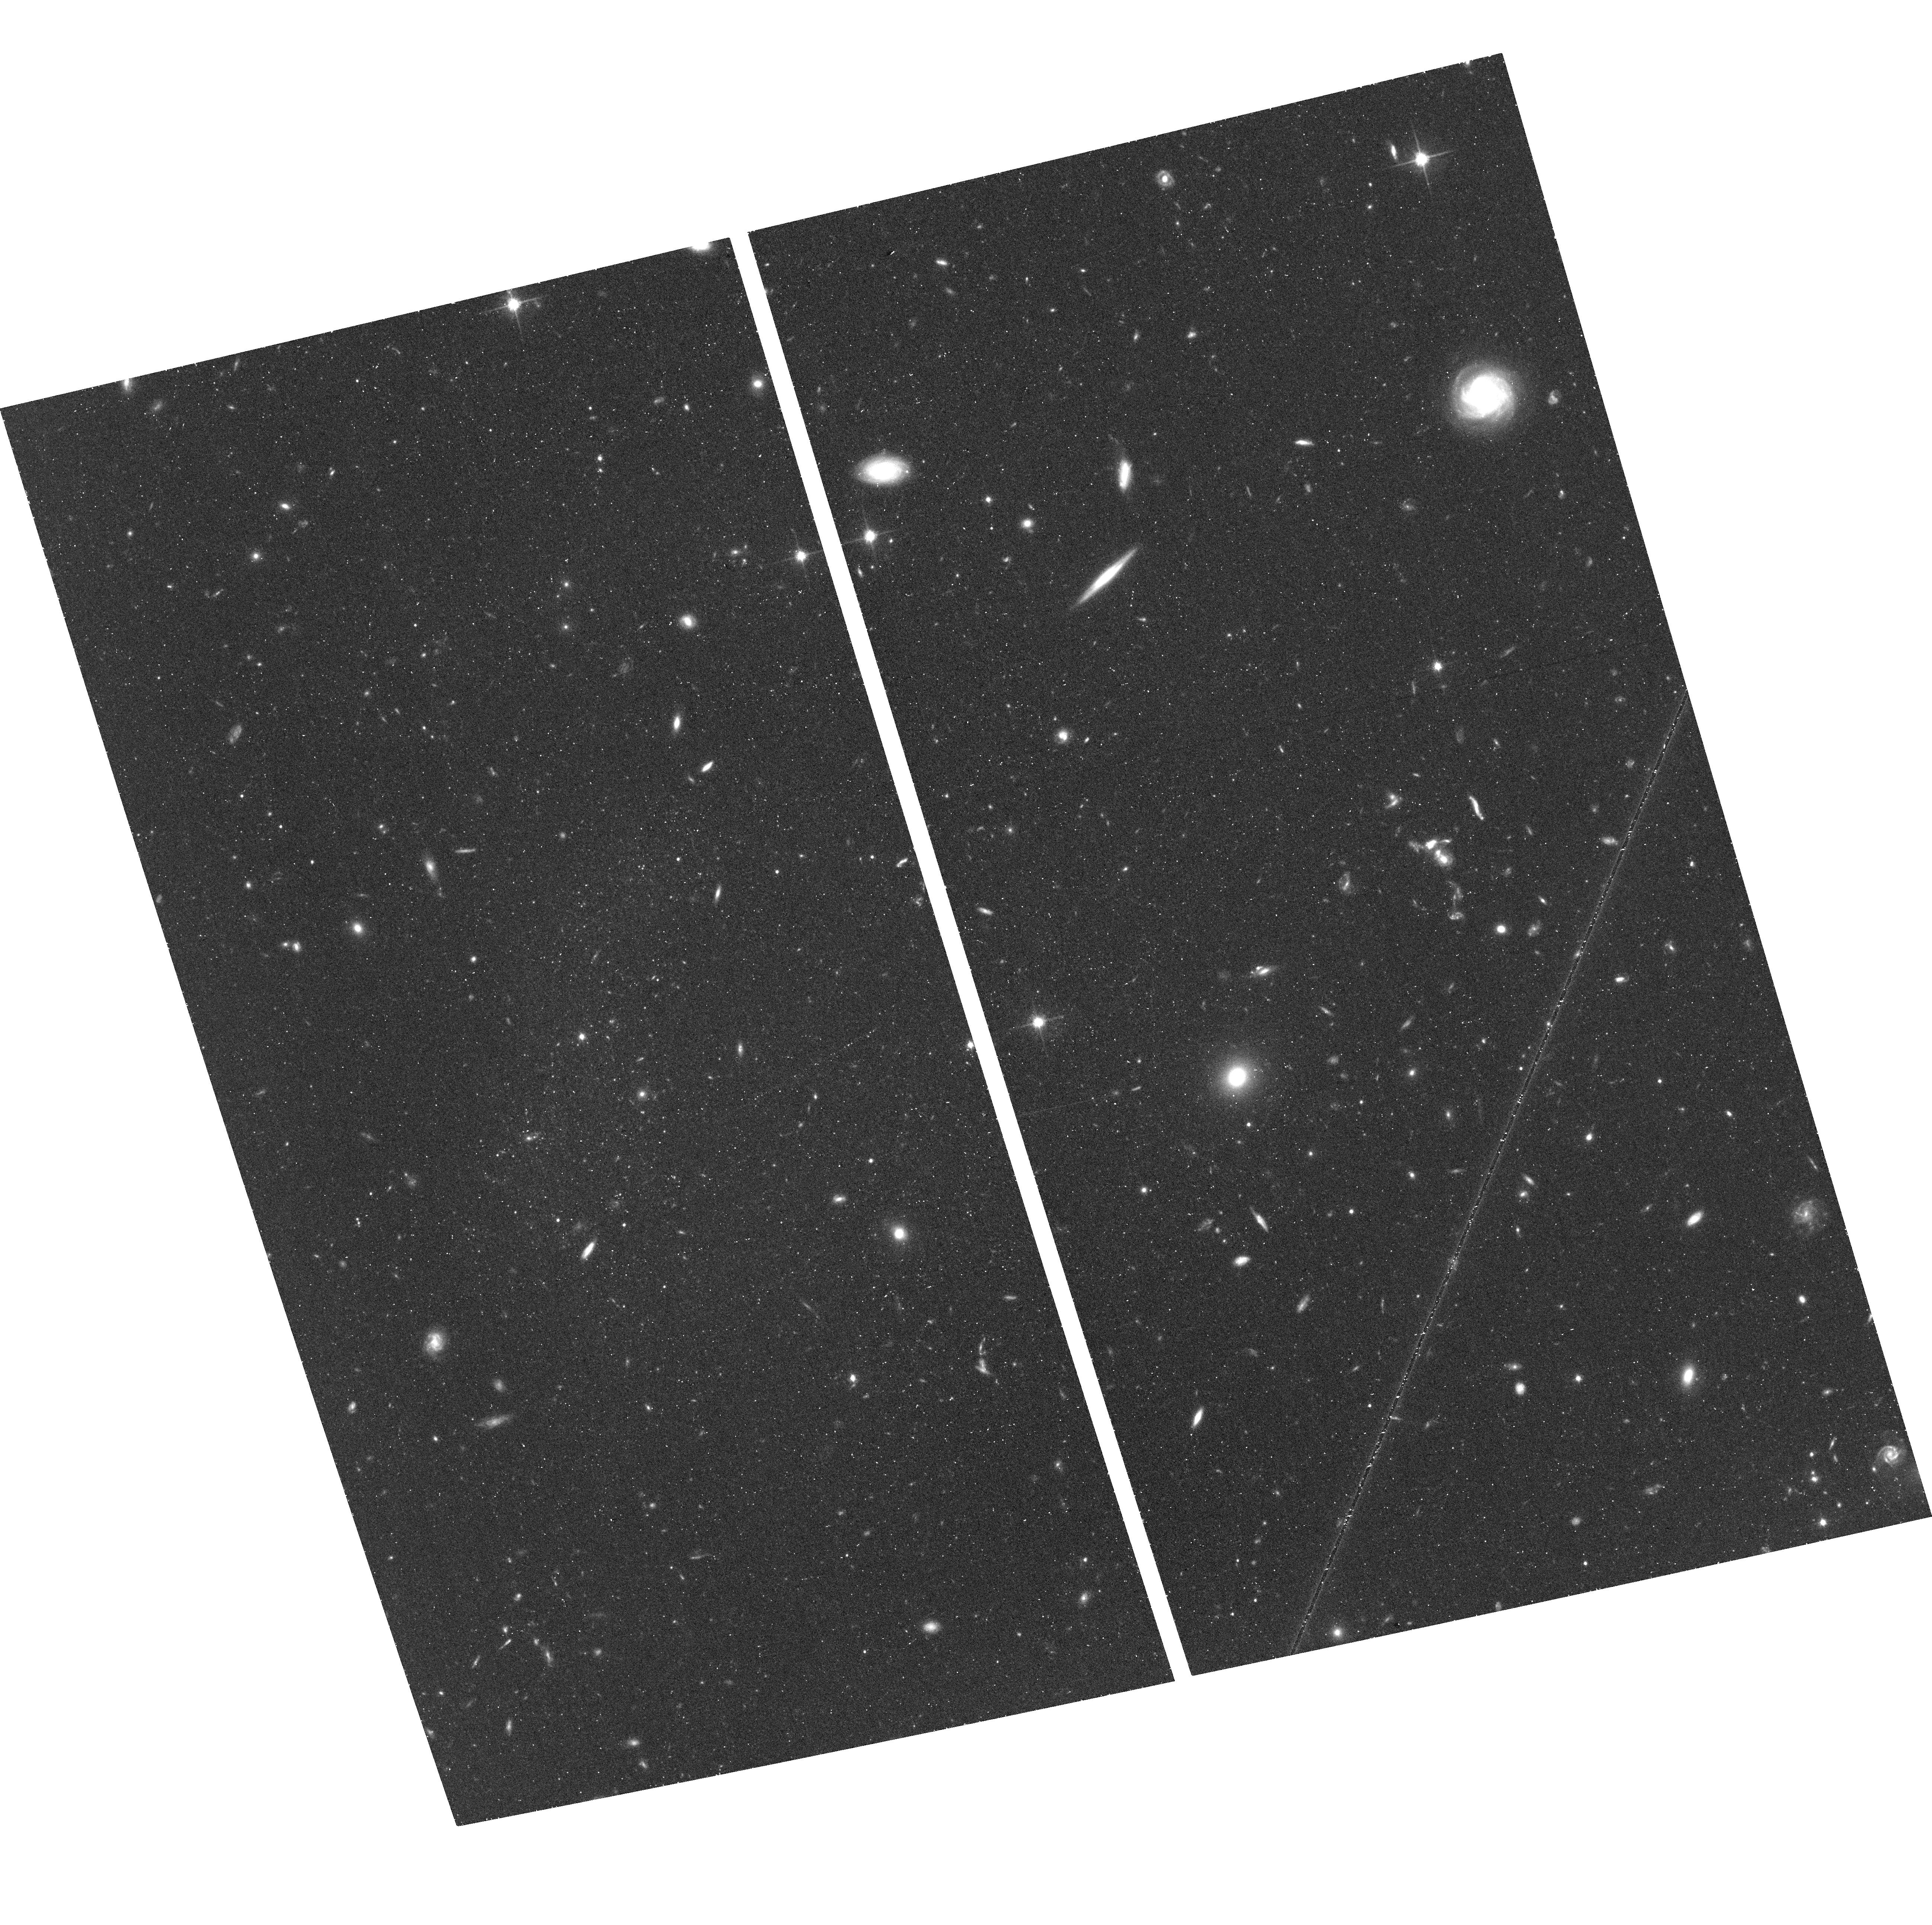
Target: AGC-229385
Instrument: ACS/WFC
Filter: F814W
Exposure: 44 min
Observation ID: hst_14108_01_acs_wfc_f814w_jcxs01

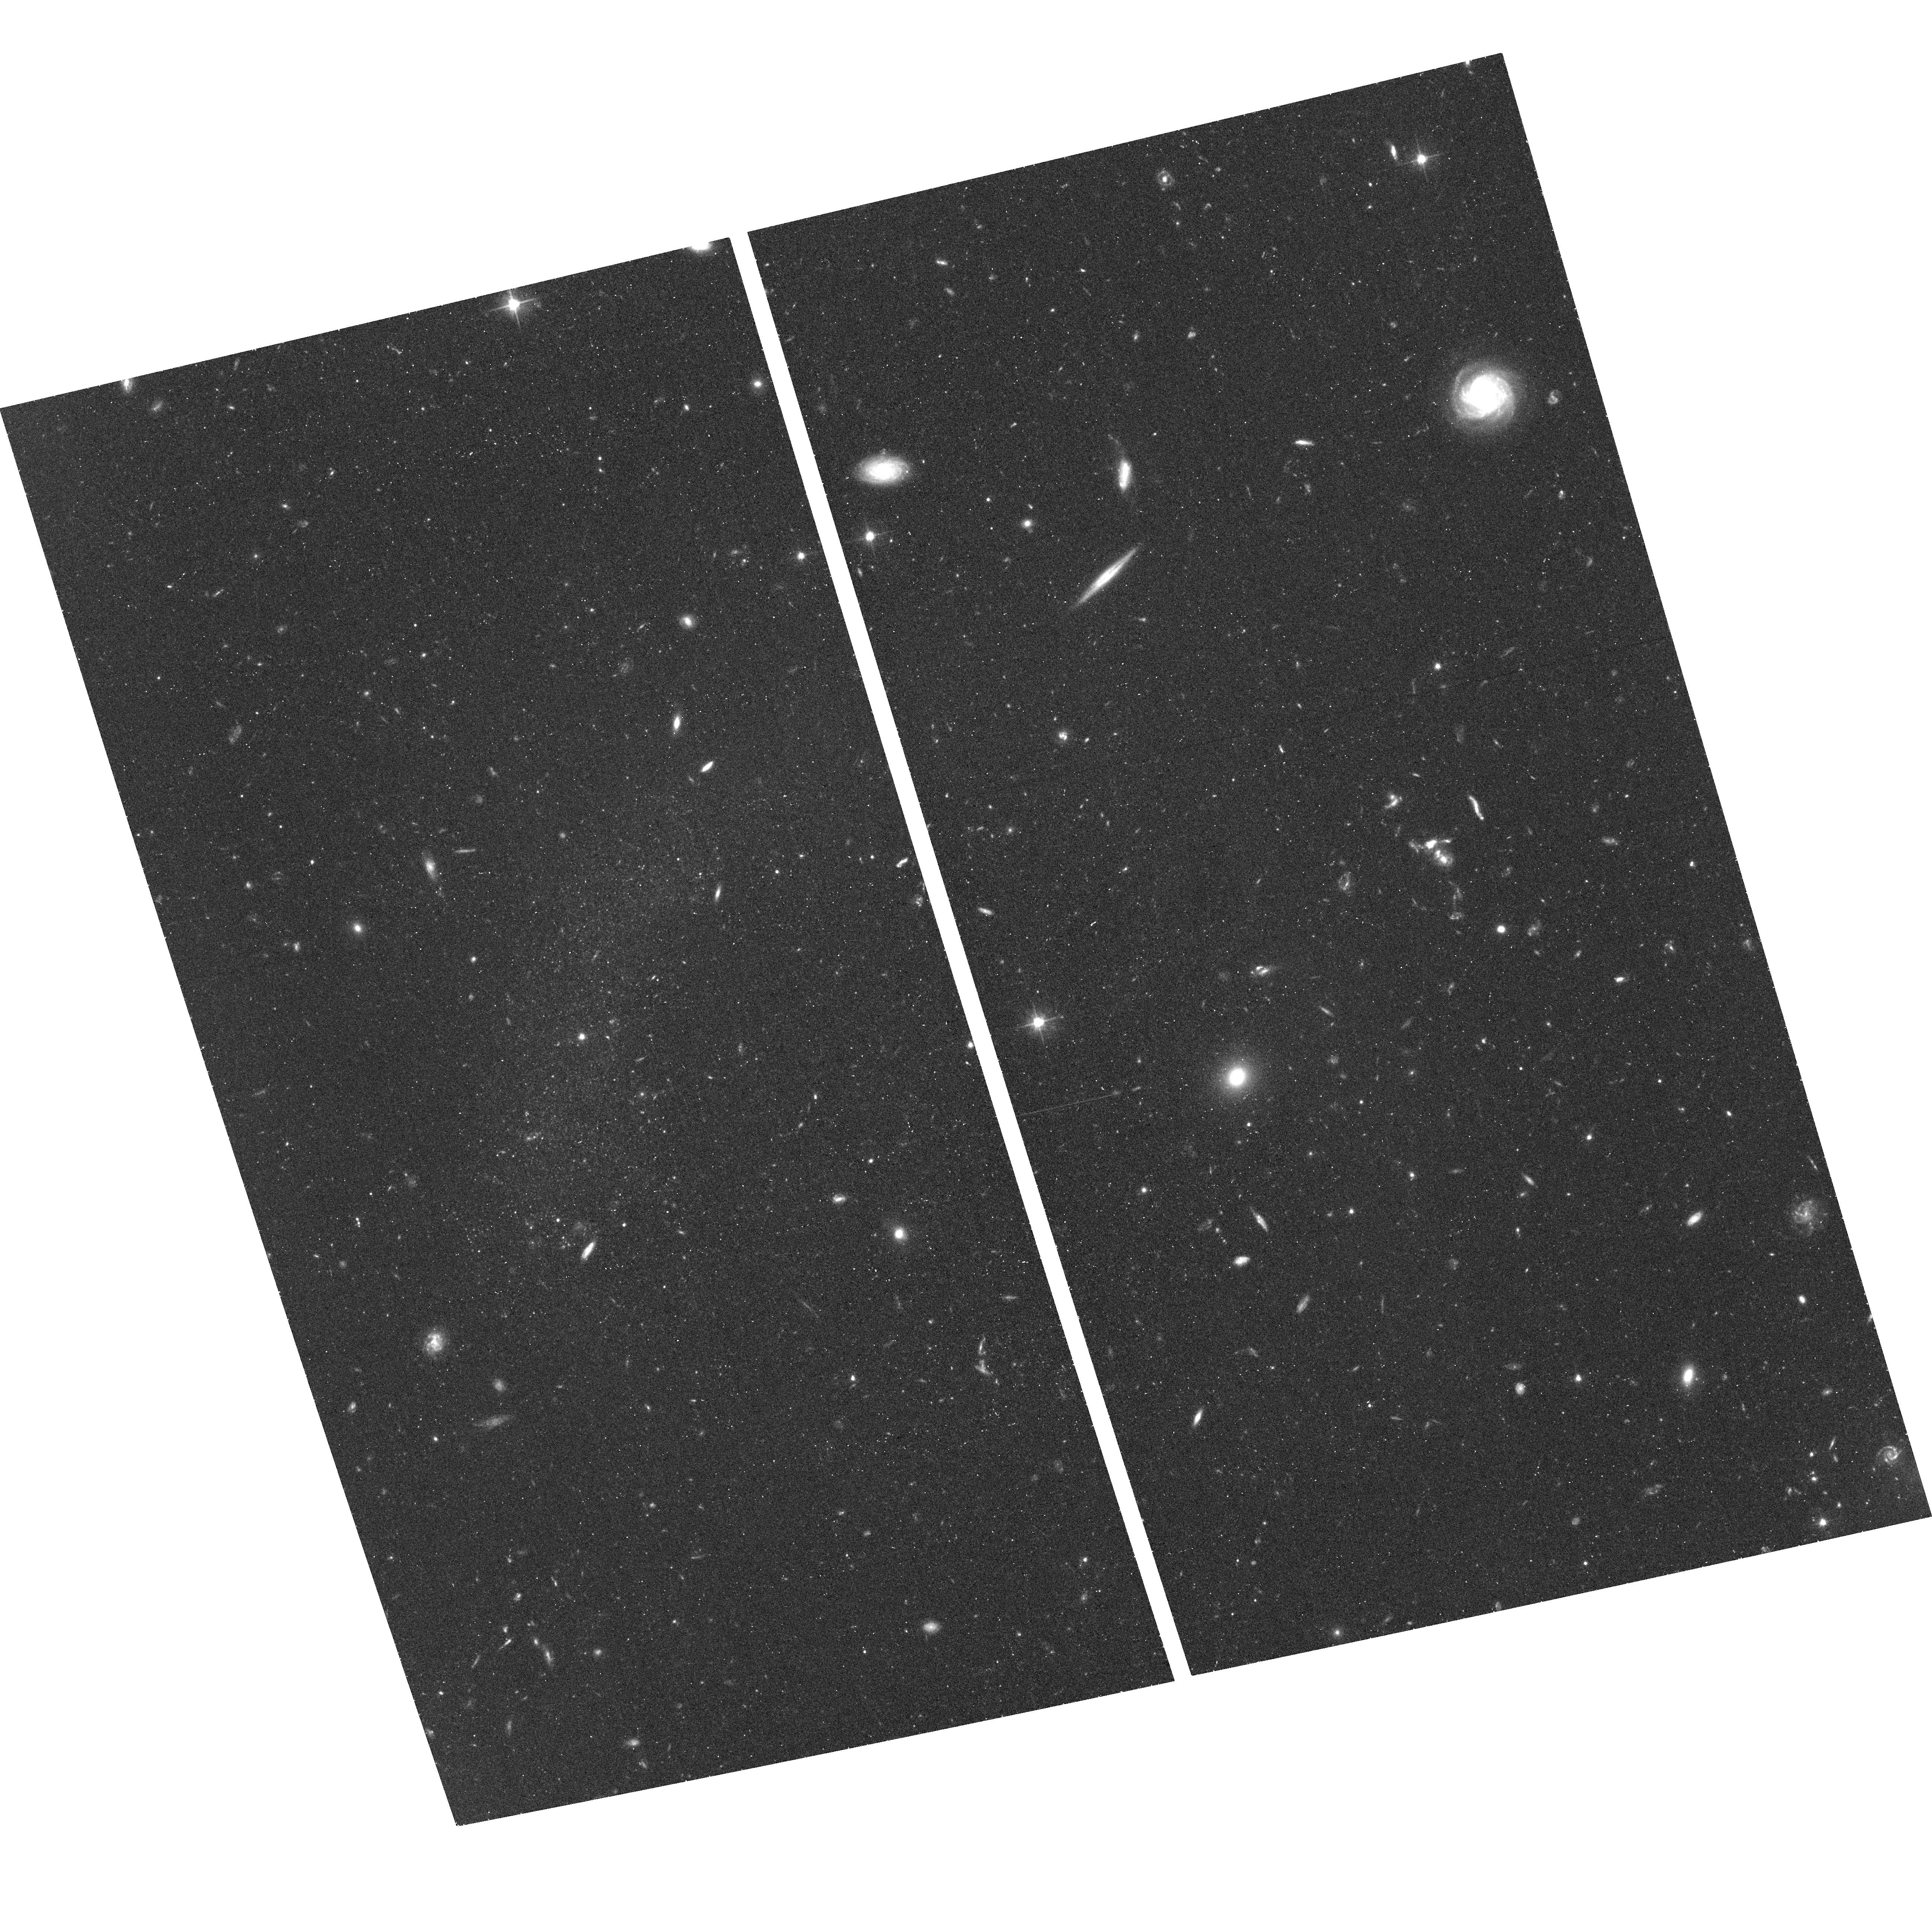
Target: AGC-229385
Instrument: ACS/WFC
Filter: F606W
Exposure: 42 min
Observation ID: hst_14108_01_acs_wfc_f606w_jcxs01

The Intriguing Case of the (Almost) Dark Galaxy AGC 229385 (PI: Salzer, John J.)

The ALFALFA blind HI survey has catalogued tens of thousands of HI sources over 7000 square degrees of high Galactic latitude sky. While the vast majority of the sources in ALFALFA have optical counterparts in existing wide-field surveys like SDSS, a class of objects has been identified that have no obvious optical counterparts in existing catalogs. Dubbed "almost dark" galaxies, these objects represent an extreme in the continuum of galaxy properties, with the highest HI mass-to-optical light ratios ever measured. We propose to use HST to observe AGC 229385, an "almost dark" object found in deep WIYN imaging to have an ultra-low surface brightness stellar component with extremely blue colors. AGC 229385 falls well off of all galaxy scaling relationships, including the Baryonic Tully-Fisher relation. Ground-based optical and HI data have been able to identify this object as extreme, but are insufficient to constrain the properties of its stellar component or its distance -- for this, we need HST. Our science goals are twofold: to better constrain the distance to AGC 229385, and to investigate the stellar population(s) in this mysterious object. The requested observations will not only provide crucial insight into the properties and evolution of this specific system but will also help us understand this important class of ultra low surface brightness, gas-rich galaxies. The proposed observations are designed to be exploratory, yet they promise to pay rich dividends for a modest investment in observing time.